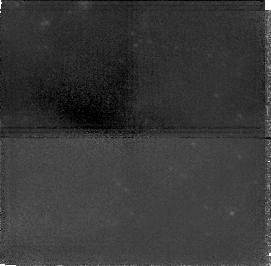
Target: NGC1705
Instrument: NICMOS/NIC1
Filter: F160W
Exposure: 1.4 h
Observation ID: n4lr51040

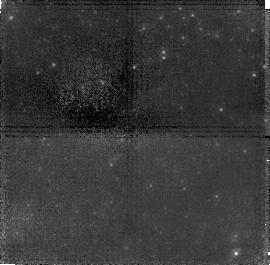
Target: field at RA 67.717°, Dec 64.857°
Instrument: NICMOS/NIC1
Filter: F110W
Exposure: 1.4 h
Observation ID: n4lr02020

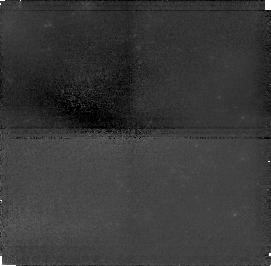
Target: NGC1705
Instrument: NICMOS/NIC1
Filter: F110W
Exposure: 1.4 h
Observation ID: n4lr51020

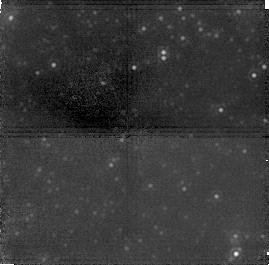
Target: field at RA 67.717°, Dec 64.857°
Instrument: NICMOS/NIC1
Filter: F160W
Exposure: 1.4 h
Observation ID: n4lr02040

Starbursts: The First Generation (PI: Tosi, Monica)

We propose to perform deep NICMOS imaging in the F110W and F160W bands of the Blue Compact / Dwarf Irregular galaxies NGC1569 and NGC1705 to trace their major star formation episodes over a Hubble time. These two galaxies are among the closest starbursting dwarfs and therefore among those very few in which old, i.e. faint, stars can be resolved and measured, if present. They therefore provide an optimal opportunity to verify directly from individual star detection whether or not some starbursting galaxies have started to form stars only in relatively recent epochs (as suggested for IZw18). If so, their contribution to galaxy count samples at early epochs (i.e. high redshifts) would be quite lower than estimated by extrapolating their current/local features. The only instrument capable of achieving this goal is NICMOS on HST, whose NIC2 camera provides the angular resolution and the magnitude limits necessary to reach and resolve with the required accuracy individual stars at the tip of the red giant branch (i.e. with age between 1 and 15 Gyr). These stars have proven to be unreachable in the optical bands. Infrared color- magnitude diagrams (J, J--H) will allow us to evaluate the mass and the age of these stars. Combined with the available optical data and with our method of a theoretical interpretation based on synthetic color-magnitude diagrams, these data will firmly establish at what epochs these galaxies have formed stars.